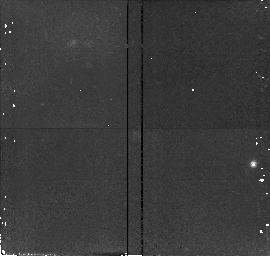
Target: field at RA 196.407°, Dec -25.688°
Instrument: NICMOS/NIC2
Filter: F110W
Exposure: 15 min
Observation ID: n4vf01020

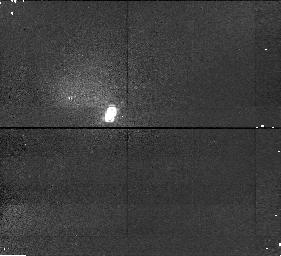
Target: DENISJ1228-1547
Instrument: NICMOS/NIC1
Filter: F110M
Exposure: 15 min
Observation ID: n4vf02010

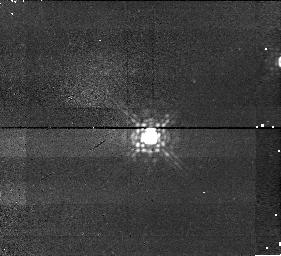
Target: KELU1
Instrument: NICMOS/NIC1
Filter: F145M
Exposure: 13 min
Observation ID: n4vf01040

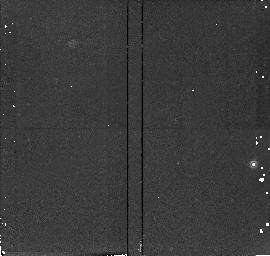
Target: field at RA 196.407°, Dec -25.688°
Instrument: NICMOS/NIC2
Filter: F165M
Exposure: 13 min
Observation ID: n4vf01050

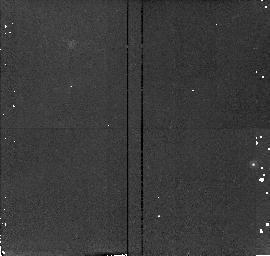
Target: field at RA 196.407°, Dec -25.688°
Instrument: NICMOS/NIC2
Filter: F180M
Exposure: 13 min
Observation ID: n4vf01080

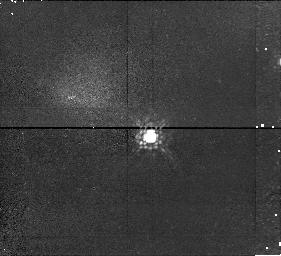
Target: KELU1
Instrument: NICMOS/NIC1
Filter: F110M
Exposure: 15 min
Observation ID: n4vf01010

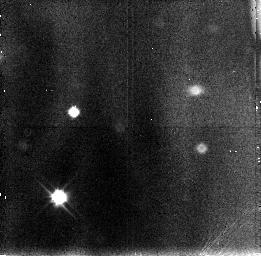
Target: field at RA 187.077°, Dec -15.787°
Instrument: NICMOS/NIC3
Filter: F110W
Exposure: 15 min
Observation ID: n4vf02030

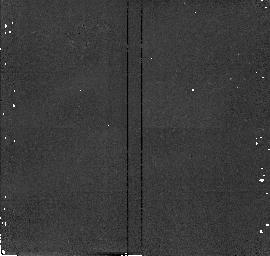
Target: field at RA 187.055°, Dec -15.798°
Instrument: NICMOS/NIC2
Filter: F180M
Exposure: 13 min
Observation ID: n4vf02080

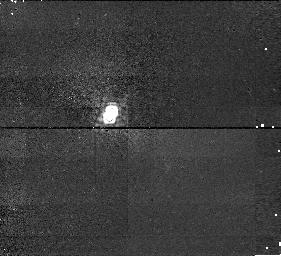
Target: DENISJ1228-1547
Instrument: NICMOS/NIC1
Filter: F145M
Exposure: 13 min
Observation ID: n4vf02040

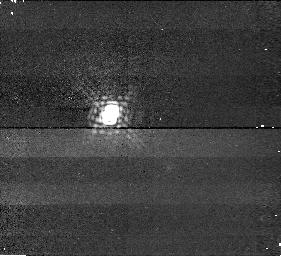
Target: DENISJ1228-1547
Instrument: NICMOS/NIC1
Filter: F165M
Exposure: 13 min
Observation ID: n4vf02070

Are free-floating brown dwarfs single? (PI: Martin, Eduardo L.)

Very recently the first two free-floating brown dwarfs have been discovered. They have been published in the last few weeks (Delfosse et al. 1997 AA, 327, L25; Ruiz et al. 1997 ApJ, 491, L107). High resolution Keck spectroscopy has confirmed strong lithium lines in both of them (Martin et al. 1997, AA, 327, L29; Basri et al. 1997, in "Cool Stars X"). The temperature and lithium of these brown dwarfs imply that they are less massive than 60 Jupiters and younger than 1 Gyr. If they have companions, those would be still less massive and thus would be low-mass brown dwarfs or giant planets. NICMOS observations can detect companions with masses as low as ~ 5 Jupiters around these brown dwarfs at separations comparable to our solar system's outer planets. This proposal was not submitted to the most recent TAC because the two discovery papers had not yet been accepted for publication. The need for NICMOS implies that the proposed observations cannot wait until the next TAC for evaluation. Brown Dwarfs (BDs) have become astronomical objects only in the last 2 years. In 1995, the first two uncontrovertible BDs were announced, one in the Pleiades cluster (Teide1, Rebolo et al. 1995, Nature, 377, 129) and the other in the vicinity of a nearby star (Gliese 229B, Nakajima et al. 1995, Nature, 378, 463). Both of them have been subsequently confirmed with follow- up spectroscopic observations (Rebolo et al. 1996, ApJ, 469, L53; Matthews et al. 1996, AJ, 112, 1678). More BDs are continuing to be revealed in the Pleiades cluster (Zapatero-Osorio et al. 1997, 491, L81) indicating that they are quite numerous. Wide field deep searches are also starting to provide the first discoveries of nearby free-floating BDs. The first two such objects have just been published. It is fortunate that we are still in time to use HST NICMOS to look for faint companions to them. The presence of lithium in both BDs confirms that they have substellar masses of less than 60 Jupiters because otherwise this fragile element would had been burned and depleted (Magazzu et al. 1993, ApJ, 404, L17). It also implies that they are quite young, because BDs cool to lower temperatures and fade to lower luminosities with time. If these BDs had been older they would not have been detected yet. The present surveys are flux-limited and hence they favour the detection of young BDs which are still up in their cooling tracks. The youth of these BDs implies that it is easier to detect even lower mass companions orbiting them. HST NICMOS is needed because of its combination of high spatial resolution and sensitivity to very cool objects. It has already been shown that HST/NICMOS has much superior expected performance for detecting companions to BDs than HST/WFPC or any ground-based instrument currently available (see HST proposal 7899). The two nearby BDs that we propose to observe have distances of only about 10--15 parsecs. Thus, the likelihood of detecting companions is much increased with respect to the more distant BDs of the Pleiades. Both BDs have high galactic latitude and high proper motions. Thus, we do not expect a high density of background objects, and we will check the proper motion of any faint close companion in a few months.